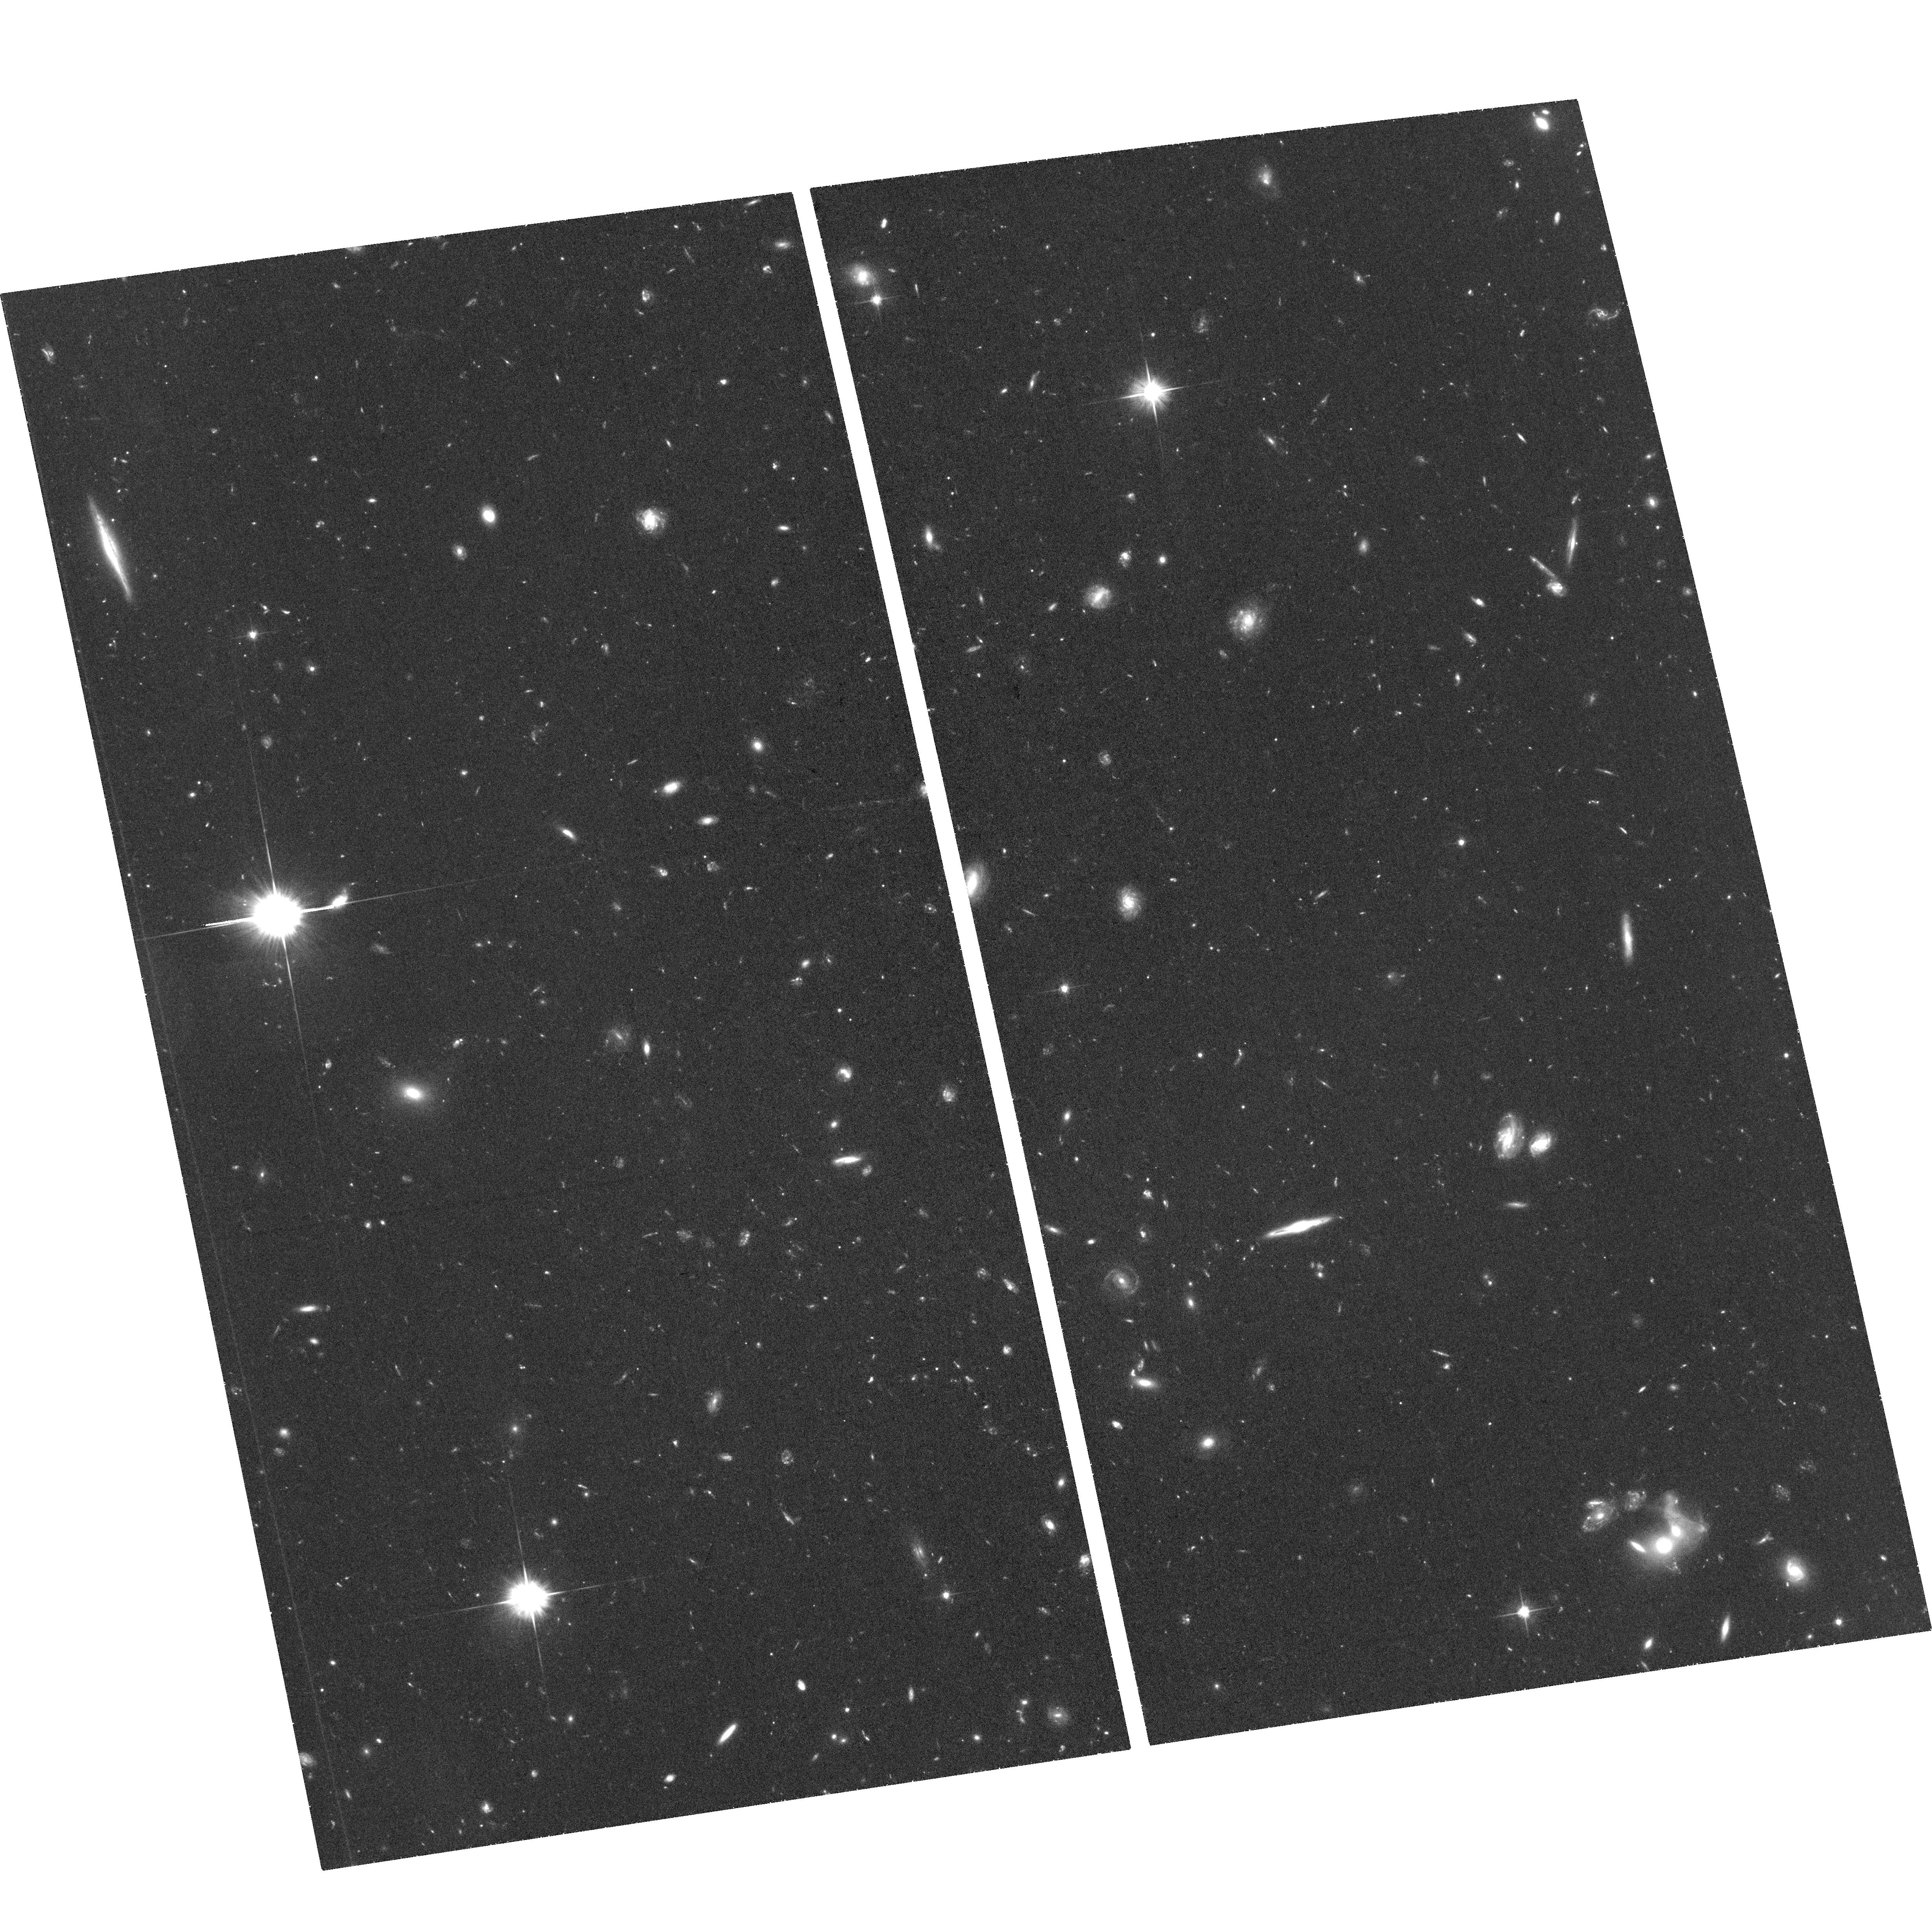
Target: ABELL-2744-NIRCAM-PARALLEL
Instrument: ACS/WFC
Filter: F606W
Exposure: 1.3 h
Observation ID: hst_17231_01_acs_wfc_f606w_jf1g01

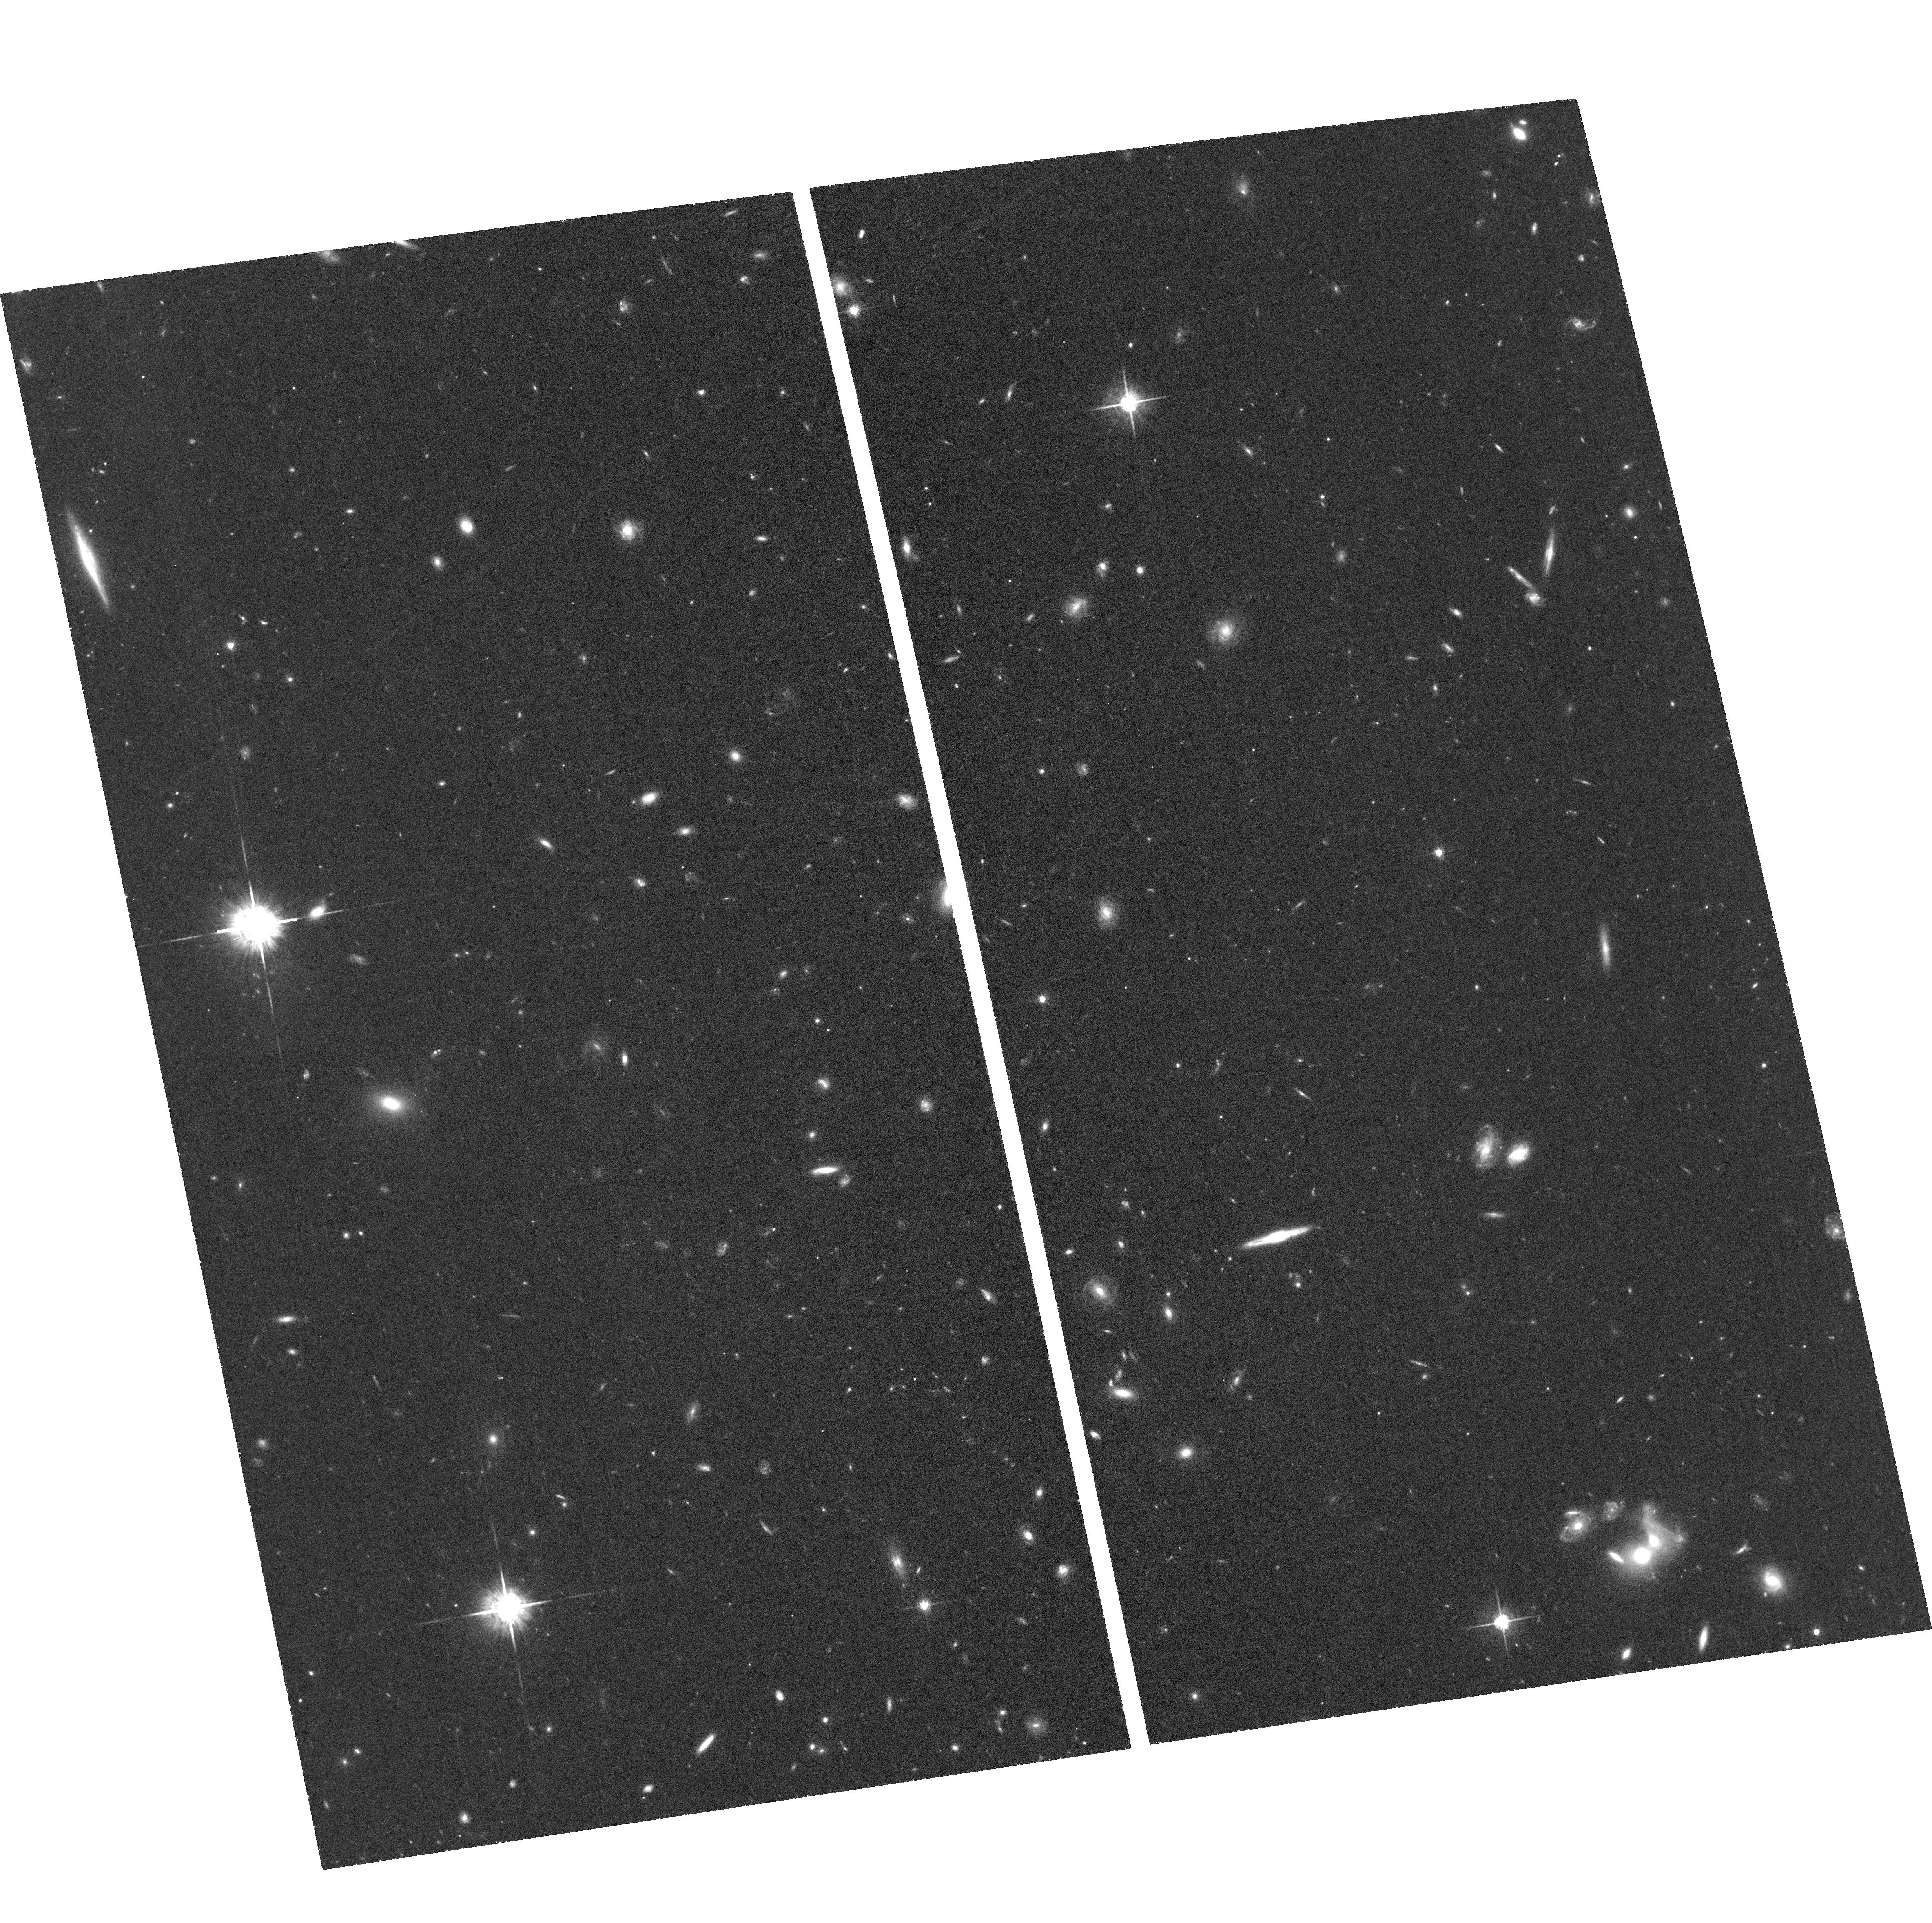
Target: ABELL-2744-NIRCAM-PARALLEL
Instrument: ACS/WFC
Filter: F775W
Exposure: 1.3 h
Observation ID: hst_17231_07_acs_wfc_f775w_jf1g07

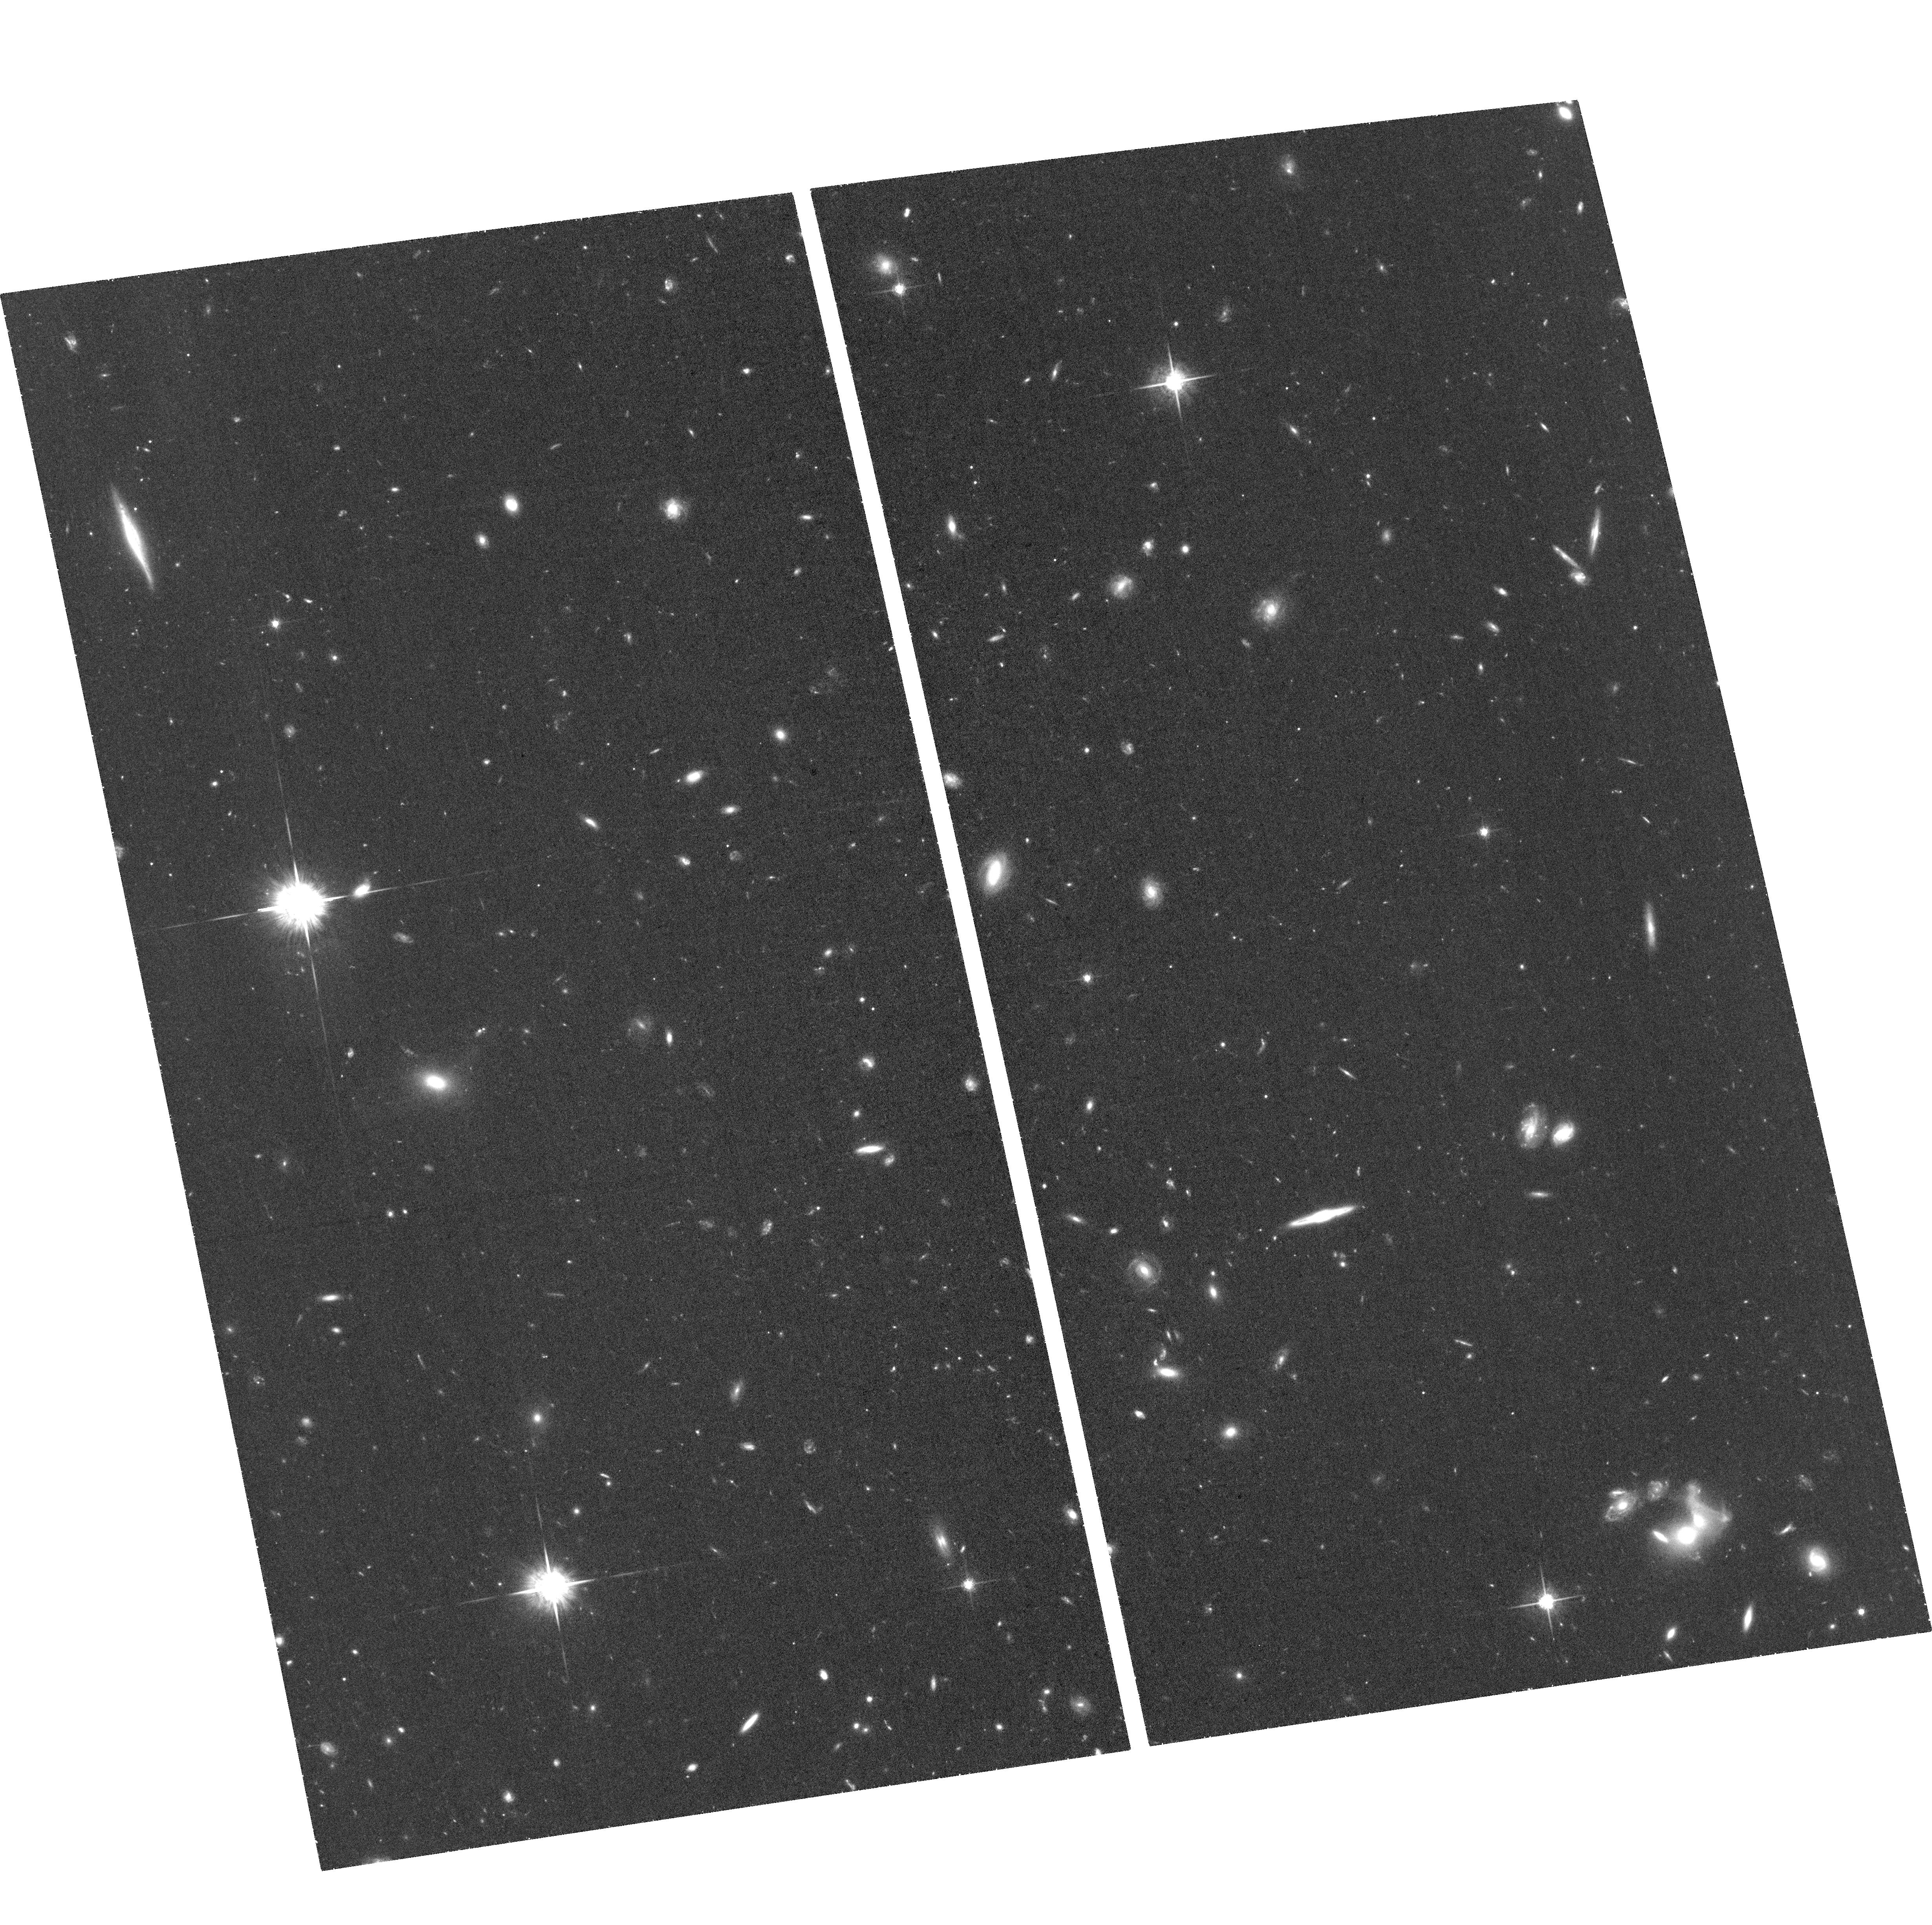
Target: ABELL-2744-NIRCAM-PARALLEL
Instrument: ACS/WFC
Filter: F775W
Exposure: 1.3 h
Observation ID: hst_17231_06_acs_wfc_f775w_jf1g06

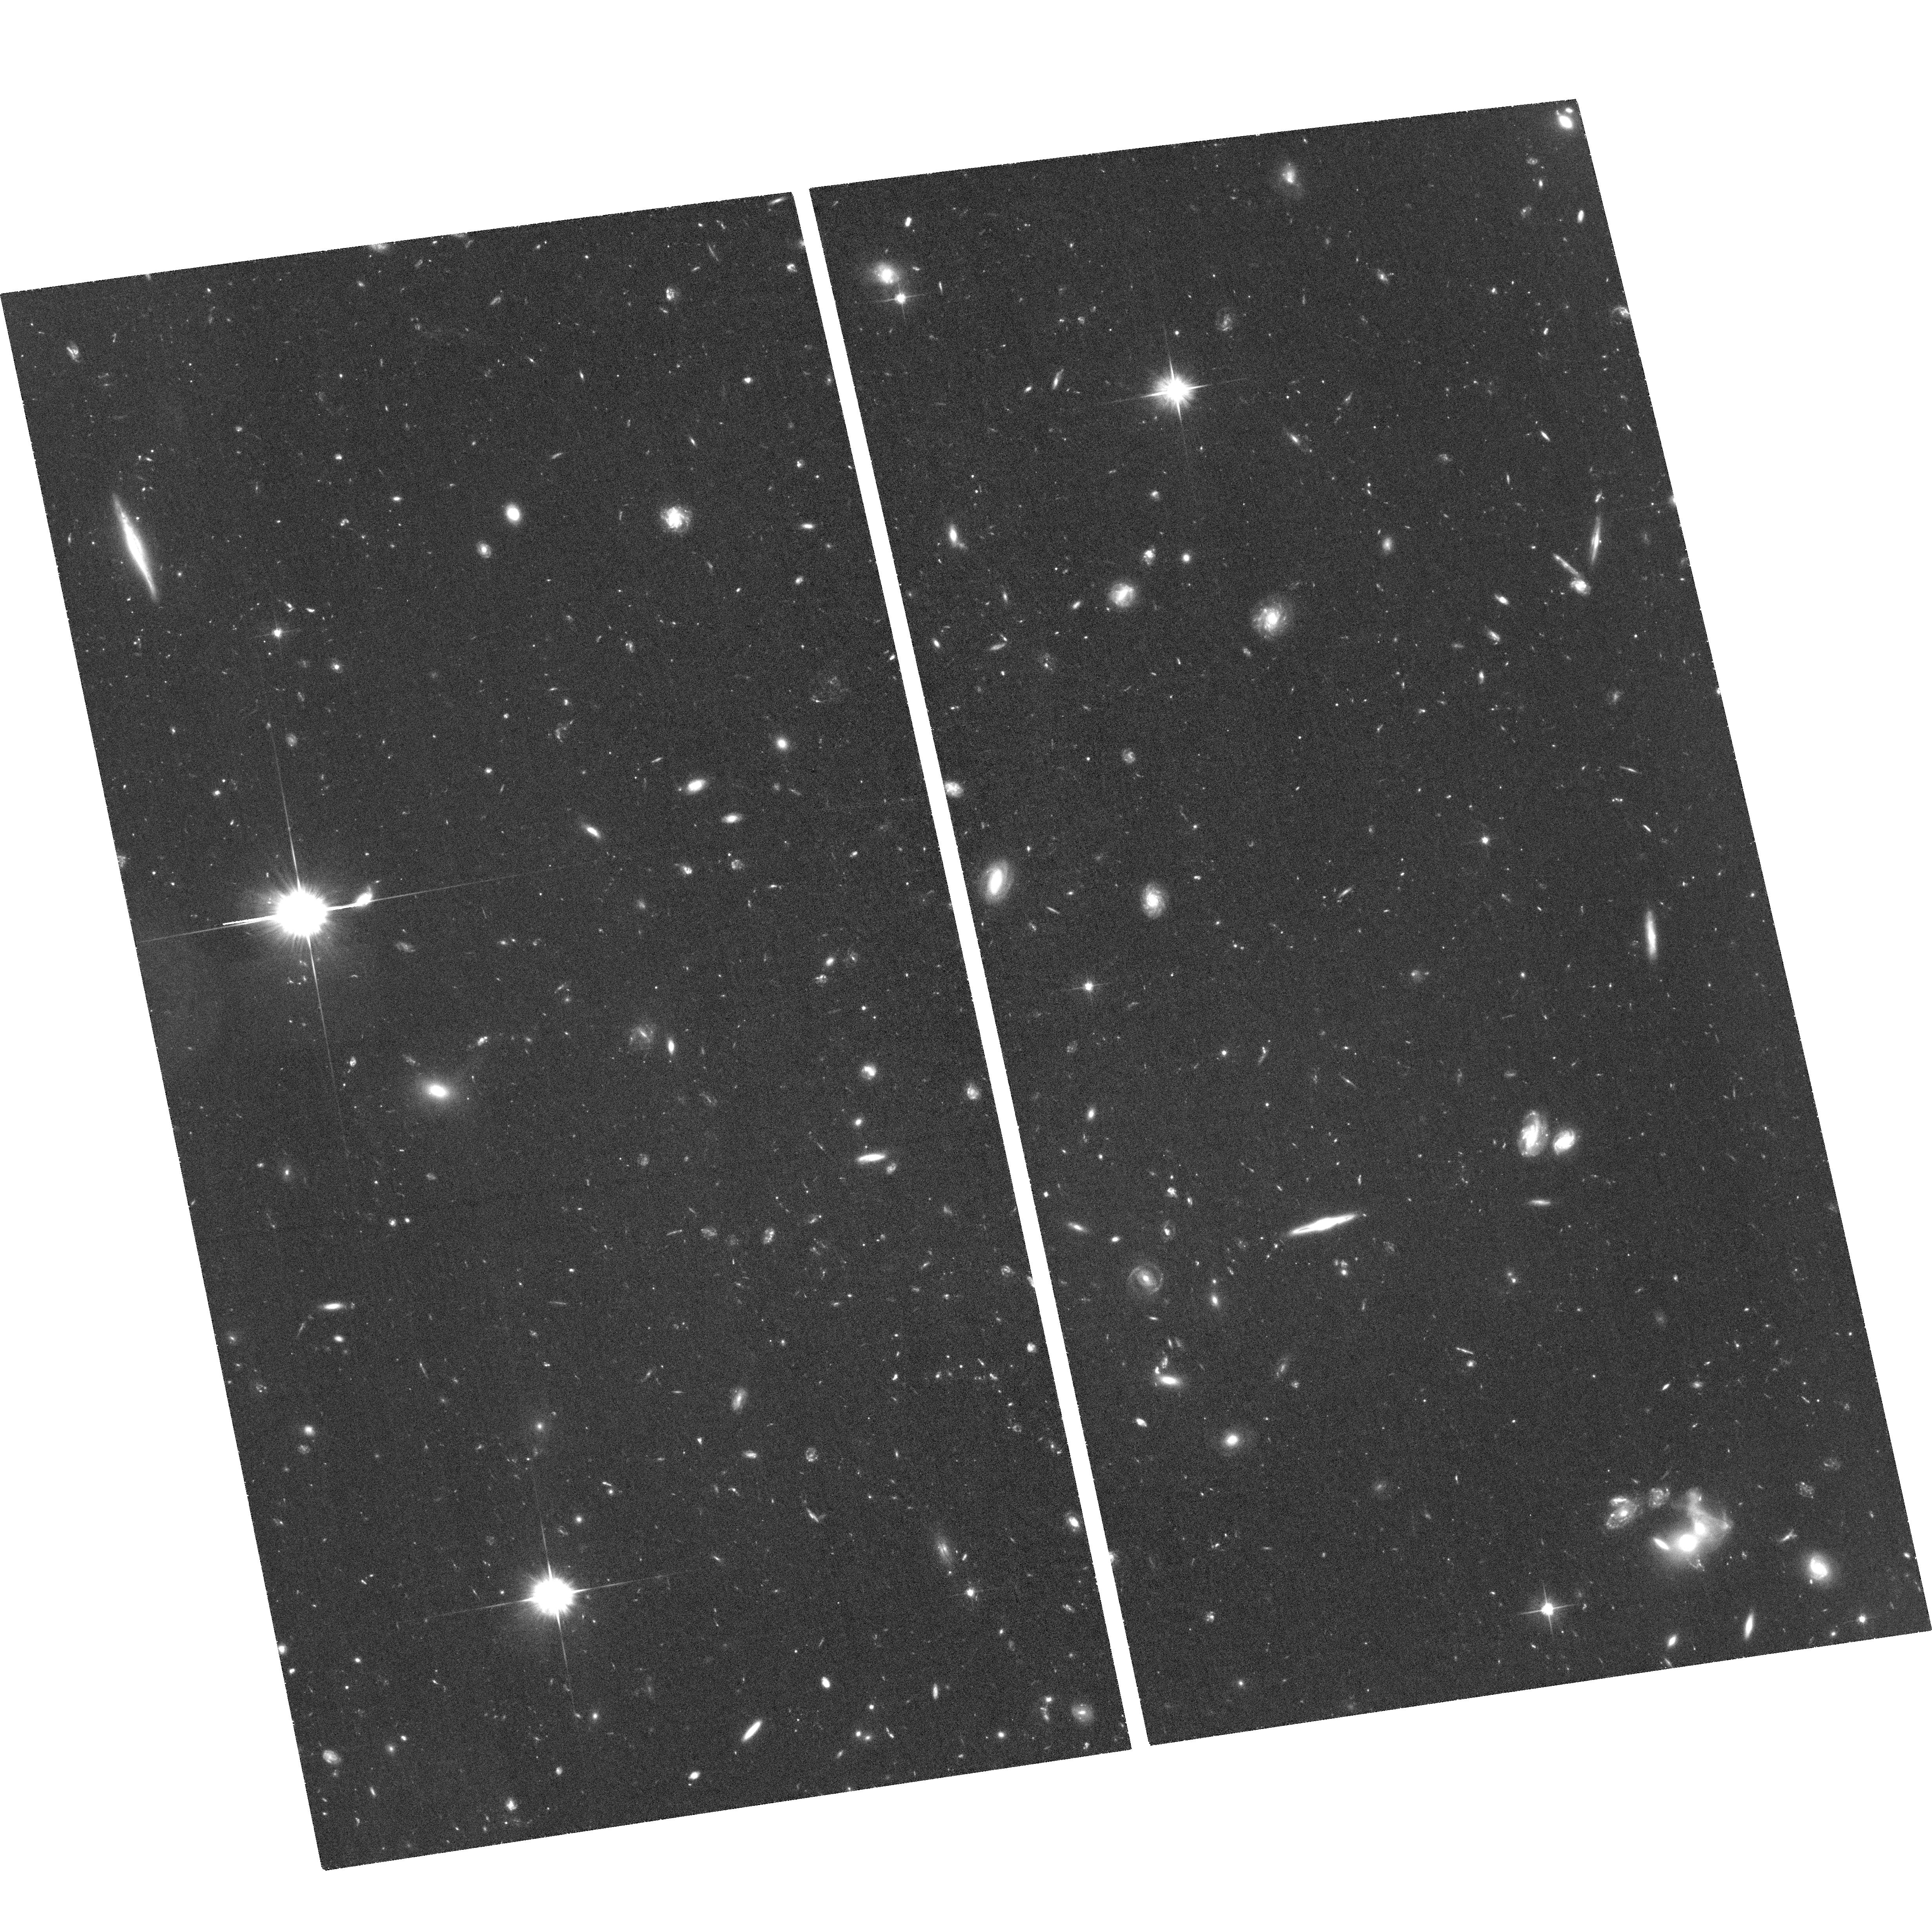
Target: ABELL-2744-NIRCAM-PARALLEL
Instrument: ACS/WFC
Filter: F606W
Exposure: 2 h
Observation ID: hst_17231_02_acs_wfc_f606w_jf1g02

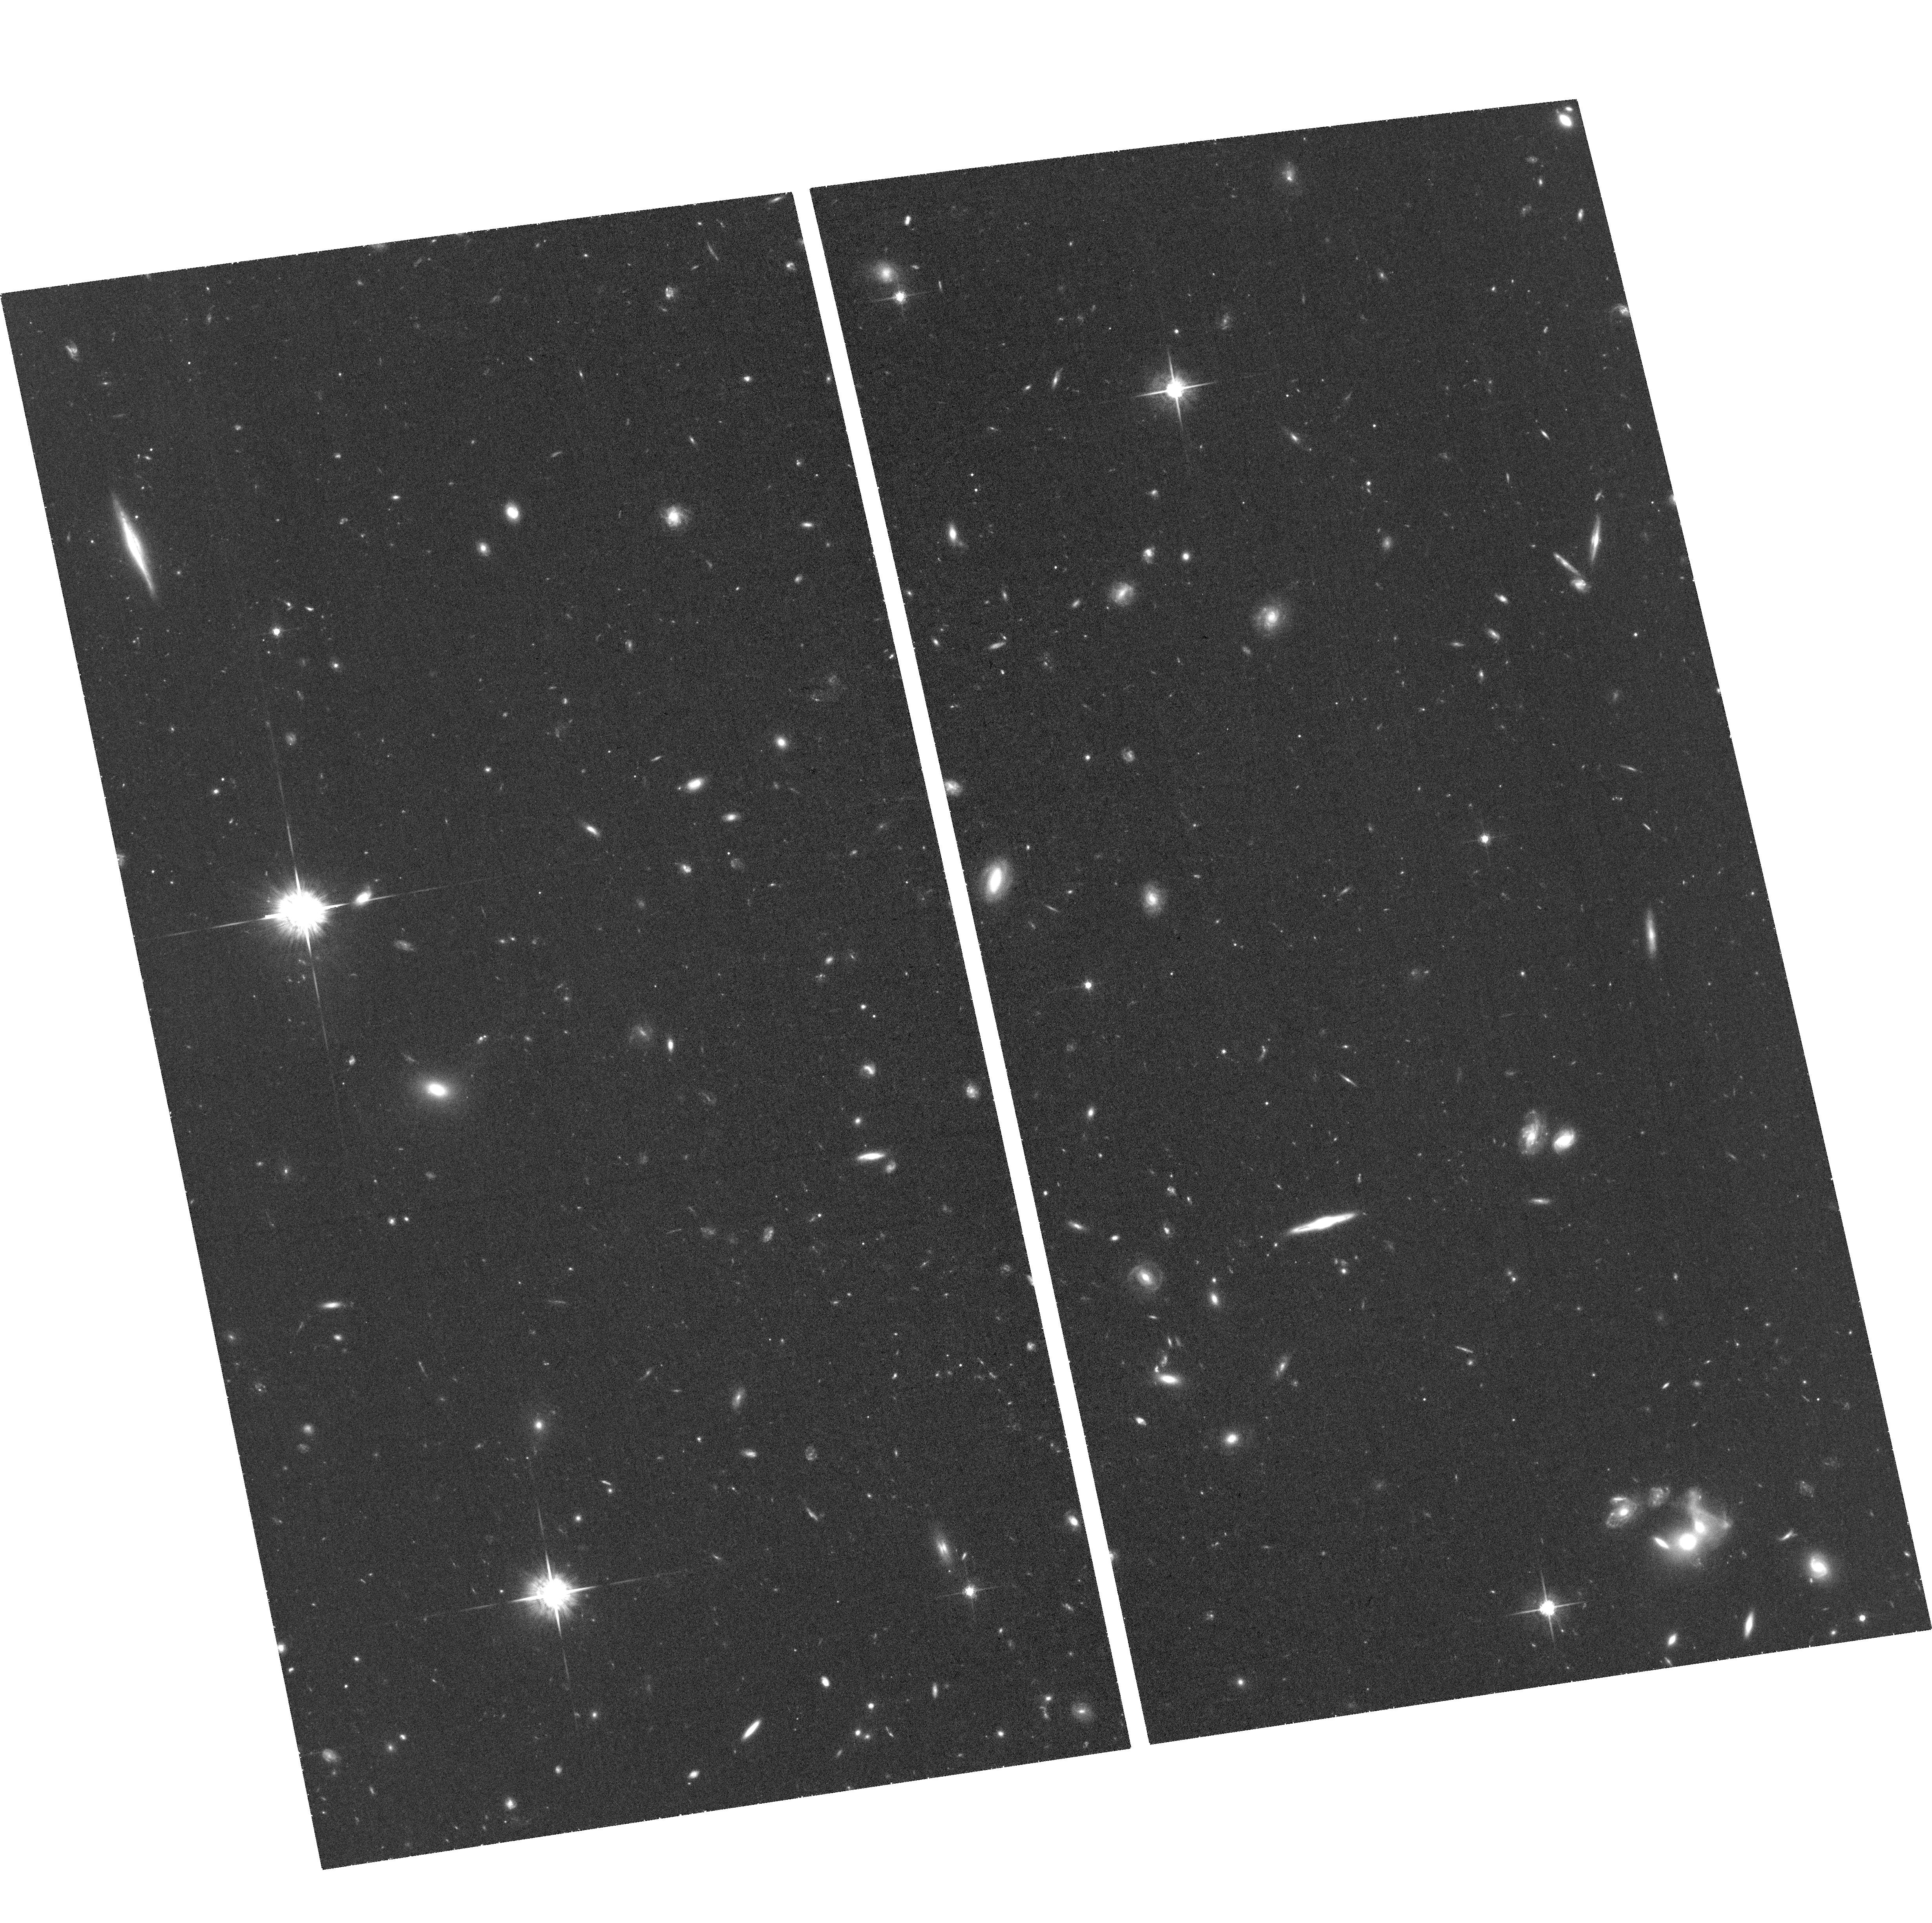
Target: ABELL-2744-NIRCAM-PARALLEL
Instrument: ACS/WFC
Filter: F775W
Exposure: 1.3 h
Observation ID: hst_17231_04_acs_wfc_f775w_jf1g04

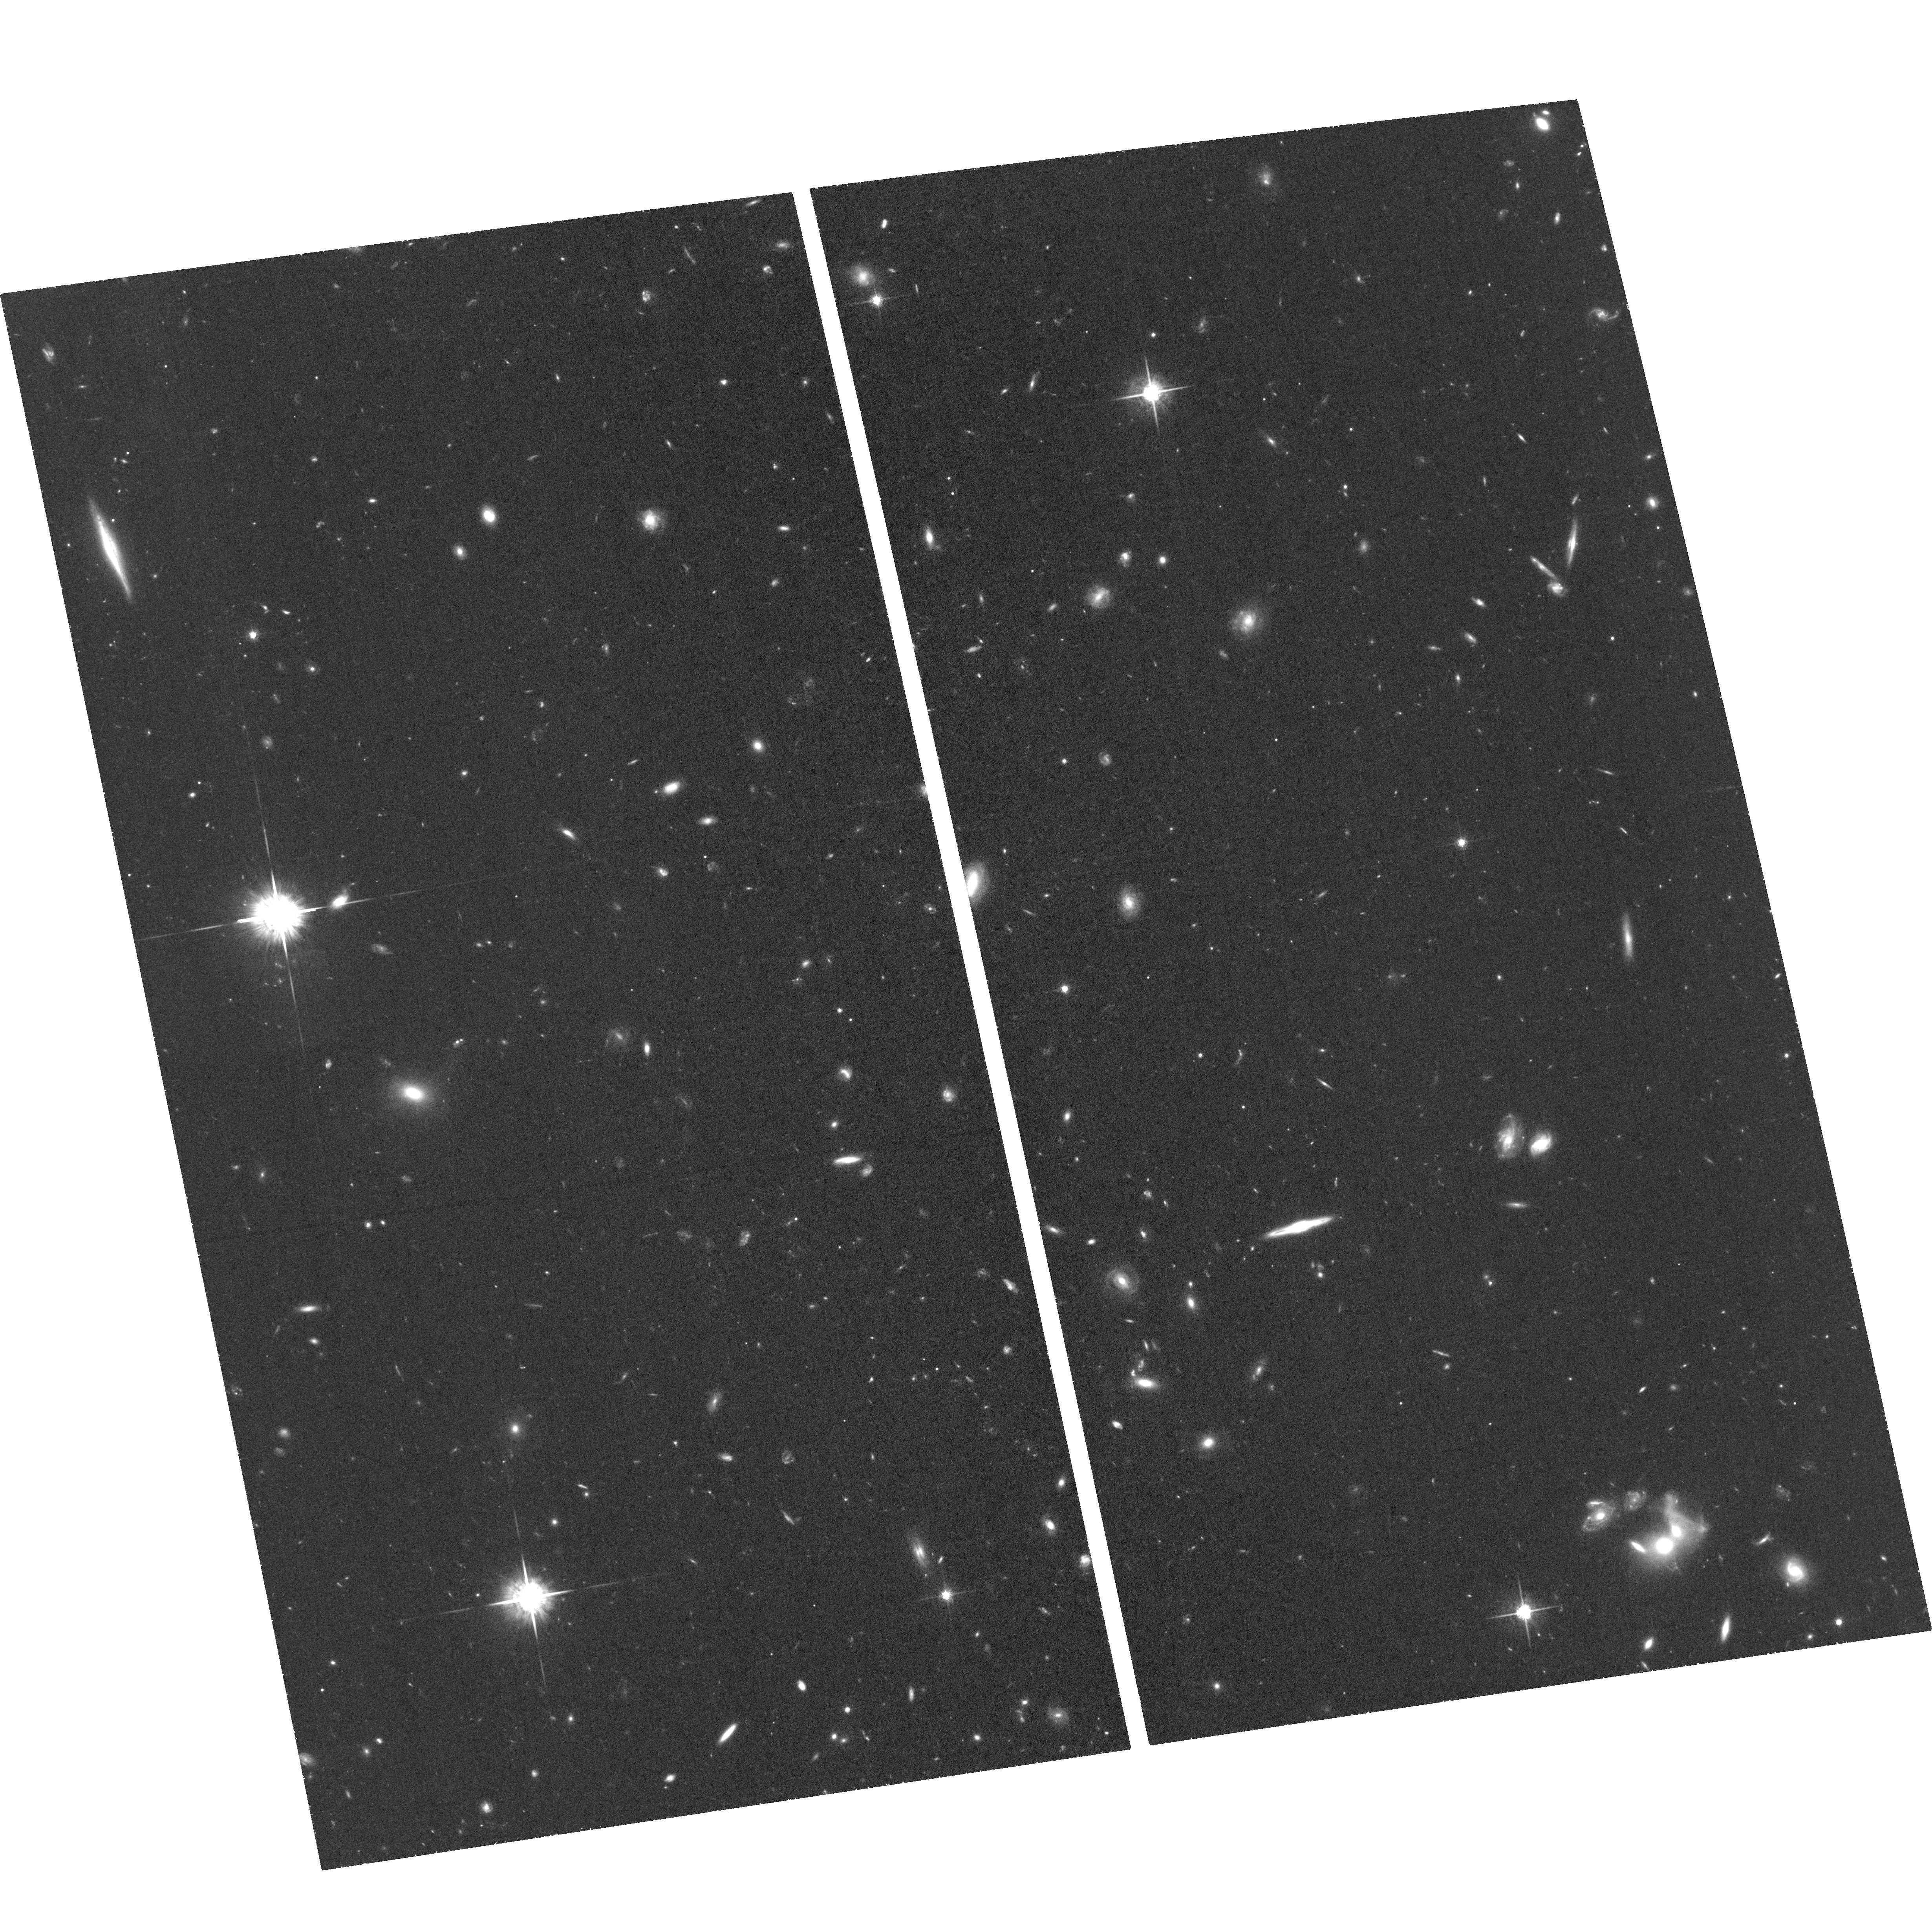
Target: ABELL-2744-NIRCAM-PARALLEL
Instrument: ACS/WFC
Filter: F775W
Exposure: 1.3 h
Observation ID: hst_17231_03_acs_wfc_f775w_jf1g03

The high redshift universe in full color and high resolution: the power of HST and JWST (PI: Treu, Tommaso L.)

What is the cosmic star formation history? How do galaxies assemble and grow their stellar mass? Answering those questions requires multiwavelength high resolution data, covering from the ultraviolet tracers of current star formation to the optical/infrared tracers of older stellar populations. This kind of data is limited to z~3 in existing HST surveys. We propose to obtain the first deep high resolution panchromatic view of galaxies at z>4 by taking deep ACS-F606W/F775W images of the very first deep public extragalactic field to be imaged by NIRcam as part of the ERS-1324 program (reaching 29AB in 7 bands from F090W to F444W). The combined dataset will be public immediately and provide the community with a sample of >100 galaxies at z<4<6 with full rest frame UV-to optical coverage. This sample will provide first answers to the following specific questions: 1) Does the spatial distribution of starforming regions and underlying quiescent stellar populations evolve in the same way? 2) Is star formation mostly in situ or merger driven? 3) Is our current measurement of the global star formation history reliable? 4) How clumpy is star formation and dust extinction at high redshift? We will make the reduced data public immediately to provide rapid understanding in the community of galaxy evolution in this epoch in time for JWST Cycle-2 proposals. We anticipate that the images will be used by the community for many more applications, beyond those listed above.